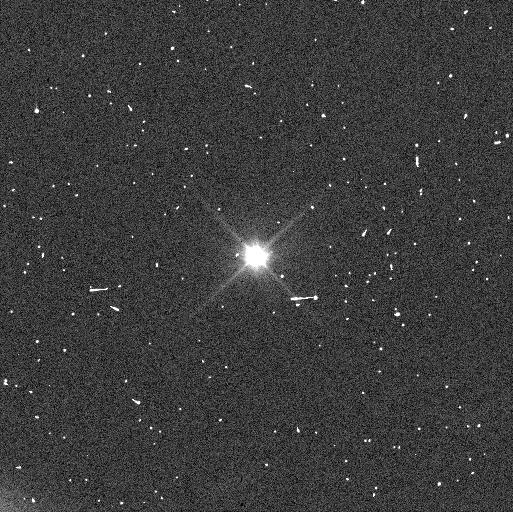
Target: EURYBATES
Instrument: WFC3/UVIS
Filter: F350LP
Exposure: 6 min
Observation ID: ie8611tfq

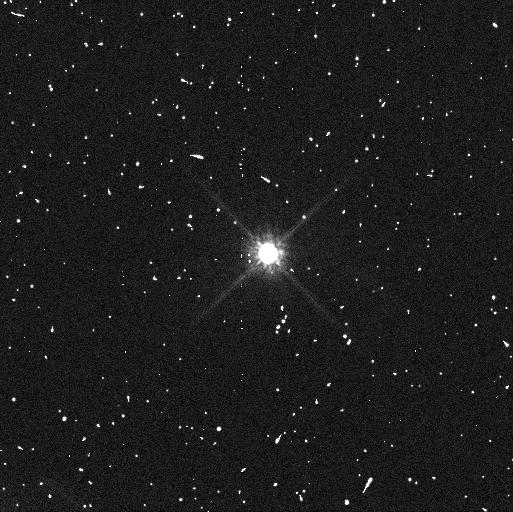
Target: EURYBATES
Instrument: WFC3/UVIS
Filter: F814W
Exposure: 8 min
Observation ID: ie8607etq

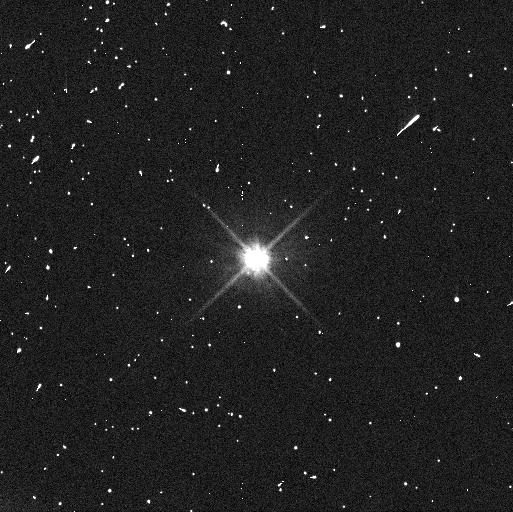
Target: EURYBATES
Instrument: WFC3/UVIS
Filter: F606W
Exposure: 6 min
Observation ID: ie8608zzq

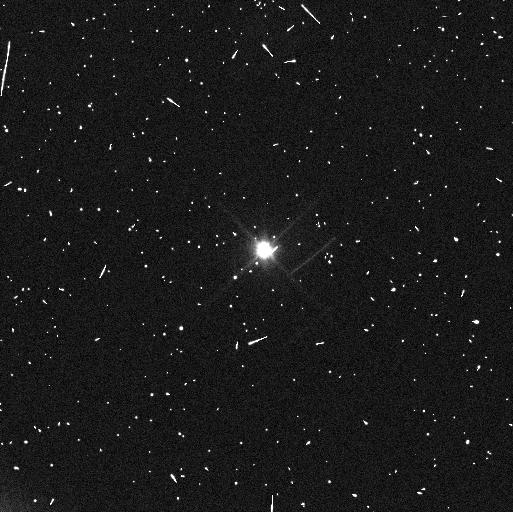
Target: EURYBATES
Instrument: WFC3/UVIS
Filter: F350LP
Exposure: 6 min
Observation ID: ie8612gtq

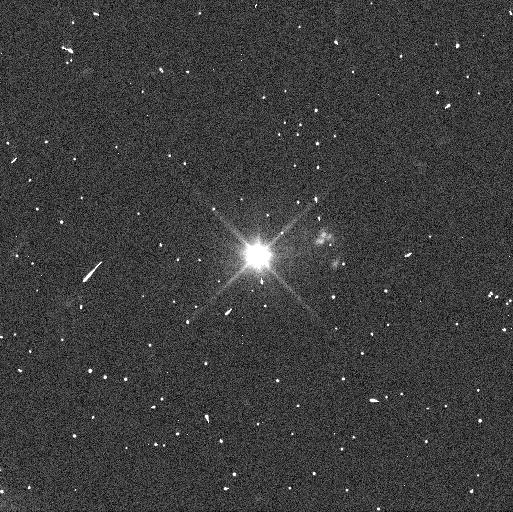
Target: EURYBATES
Instrument: WFC3/UVIS
Filter: F350LP
Exposure: 4 min
Observation ID: ie8605flq

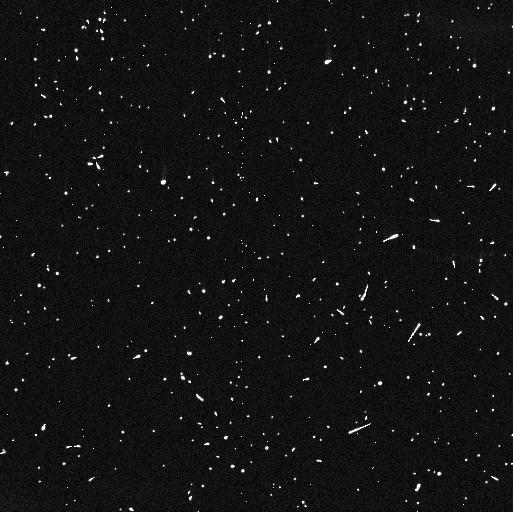
Target: EURYBATES
Instrument: WFC3/UVIS
Filter: F814W
Exposure: 8 min
Observation ID: ie8609k5q

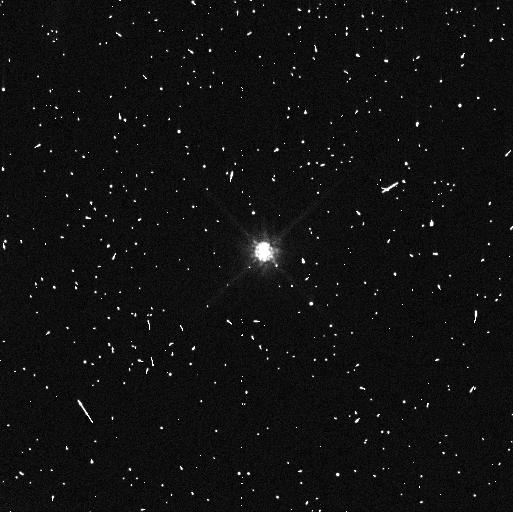
Target: EURYBATES
Instrument: WFC3/UVIS
Filter: F814W
Exposure: 8 min
Observation ID: ie8610jbq

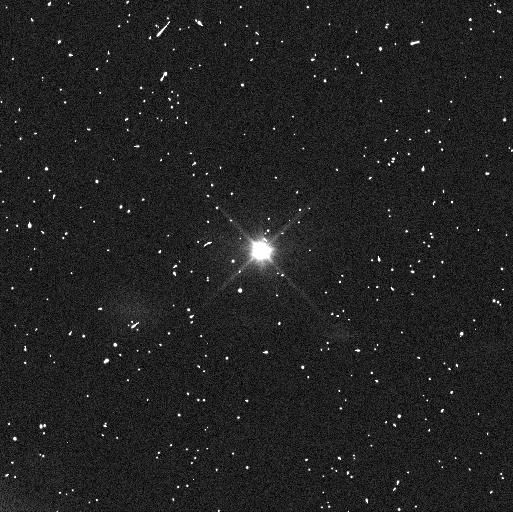
Target: EURYBATES
Instrument: WFC3/UVIS
Filter: F350LP
Exposure: 6 min
Observation ID: ie8601mgq

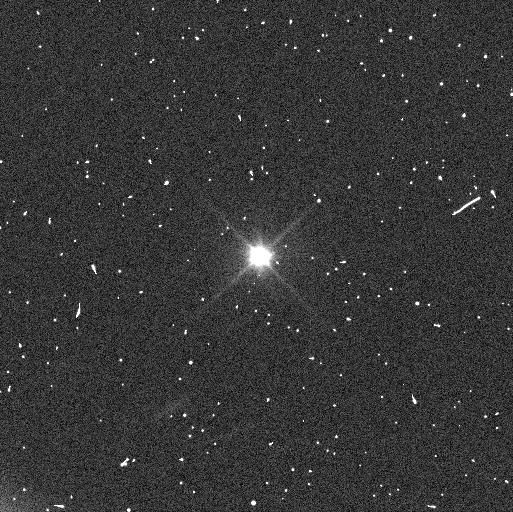
Target: EURYBATES
Instrument: WFC3/UVIS
Filter: F350LP
Exposure: 6 min
Observation ID: ie8603ysq

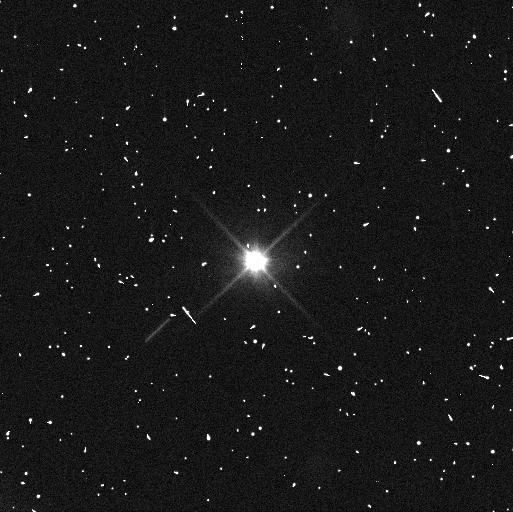
Target: EURYBATES
Instrument: WFC3/UVIS
Filter: F350LP
Exposure: 4 min
Observation ID: ie8606aoq

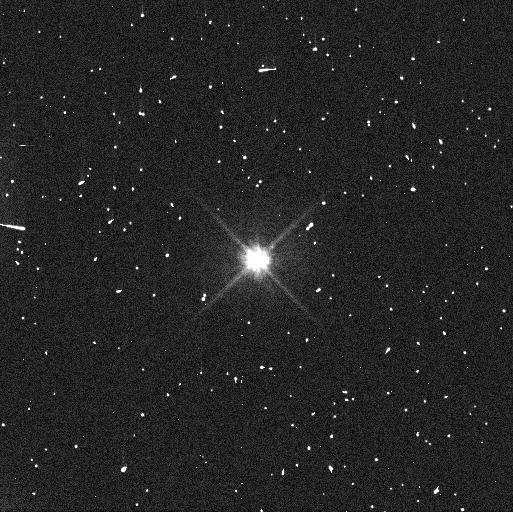
Target: EURYBATES
Instrument: WFC3/UVIS
Filter: F606W
Exposure: 6 min
Observation ID: ie8610j9q

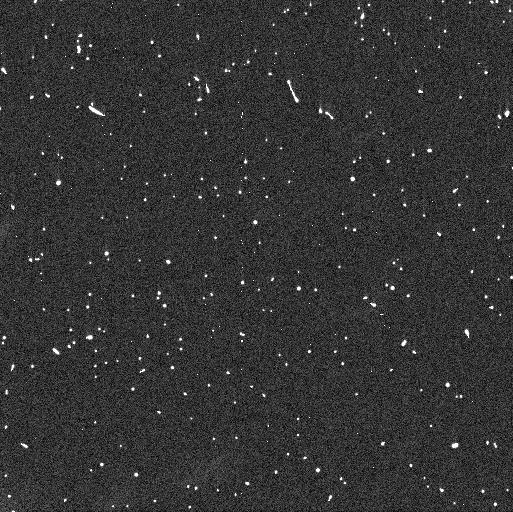
Target: EURYBATES
Instrument: WFC3/UVIS
Filter: F606W
Exposure: 6 min
Observation ID: ie8609k4q

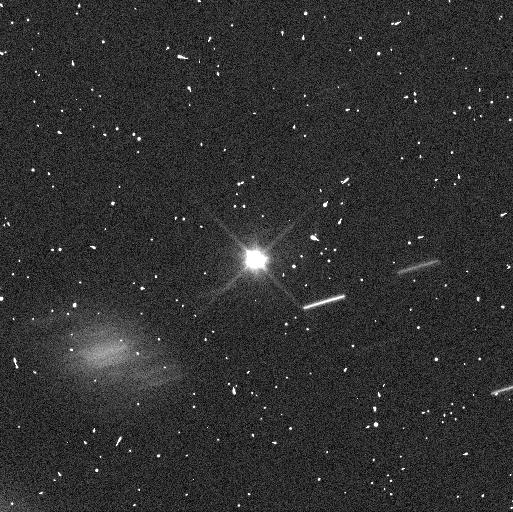
Target: EURYBATES
Instrument: WFC3/UVIS
Filter: F350LP
Exposure: 6 min
Observation ID: ie8602hfq

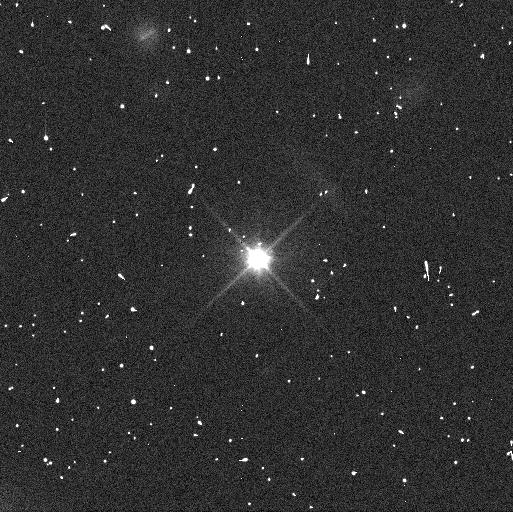
Target: EURYBATES
Instrument: WFC3/UVIS
Filter: F350LP
Exposure: 4 min
Observation ID: ie8604d2q

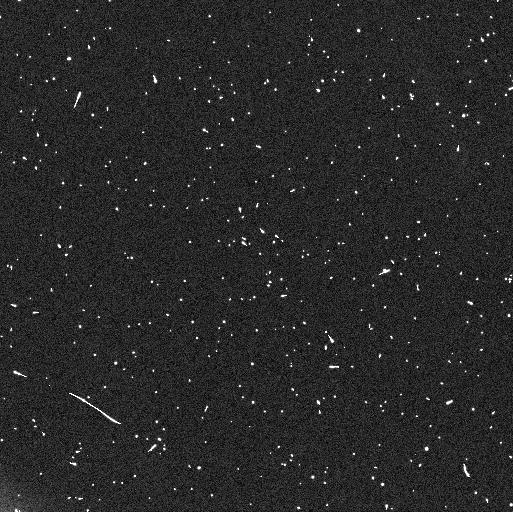
Target: EURYBATES
Instrument: WFC3/UVIS
Filter: F350LP
Exposure: 6 min
Observation ID: ie8659quq

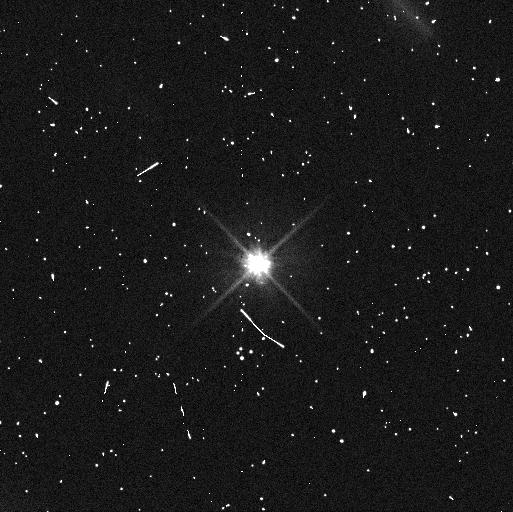
Target: EURYBATES
Instrument: WFC3/UVIS
Filter: F606W
Exposure: 6 min
Observation ID: ie8607eqq

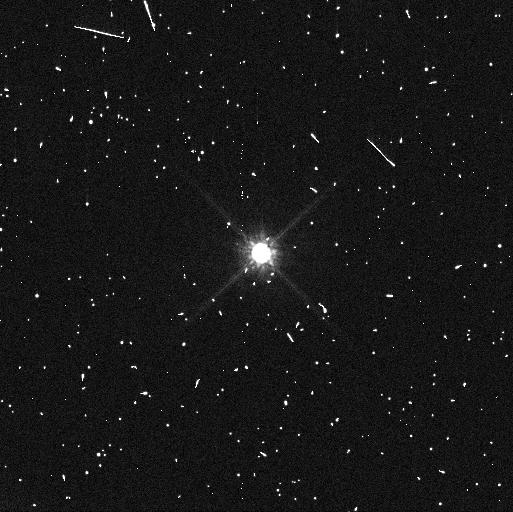
Target: EURYBATES
Instrument: WFC3/UVIS
Filter: F814W
Exposure: 8 min
Observation ID: ie8608a1q

Recovery and Orbit of a Satellite of the Trojan Asteroid Eurybates - a Lucy Mission Target (PI: Noll, Keith S.)

A deep search for satellites around Jupiter Trojan asteroids that are targets of NASA's Lucy mission has yielded the detection of a small satellite with d<~1km orbiting Eurybates. Observations on 12 and 14 September 2018 show a V~26.77 mag object at a projected distance of 1928 km from Eurybates that is moving at a rate consistent with that of a bound satellite. The Lucy spacecraft is planned to fly within this distance to a close approach of 1000+/-75 km. Thus, it is of critical importance to the mission to recover the satellite and constrain the orbit in order to evaluate the impact on the design of targeting, flyby, and science sequences, data volume, and other potential effects. We are requesting immediate observations prior to 11 January 2020 for recovery and initial orbit characterization with more detailed orbit determination observations during the next very favorable opposition starting in September 2020.